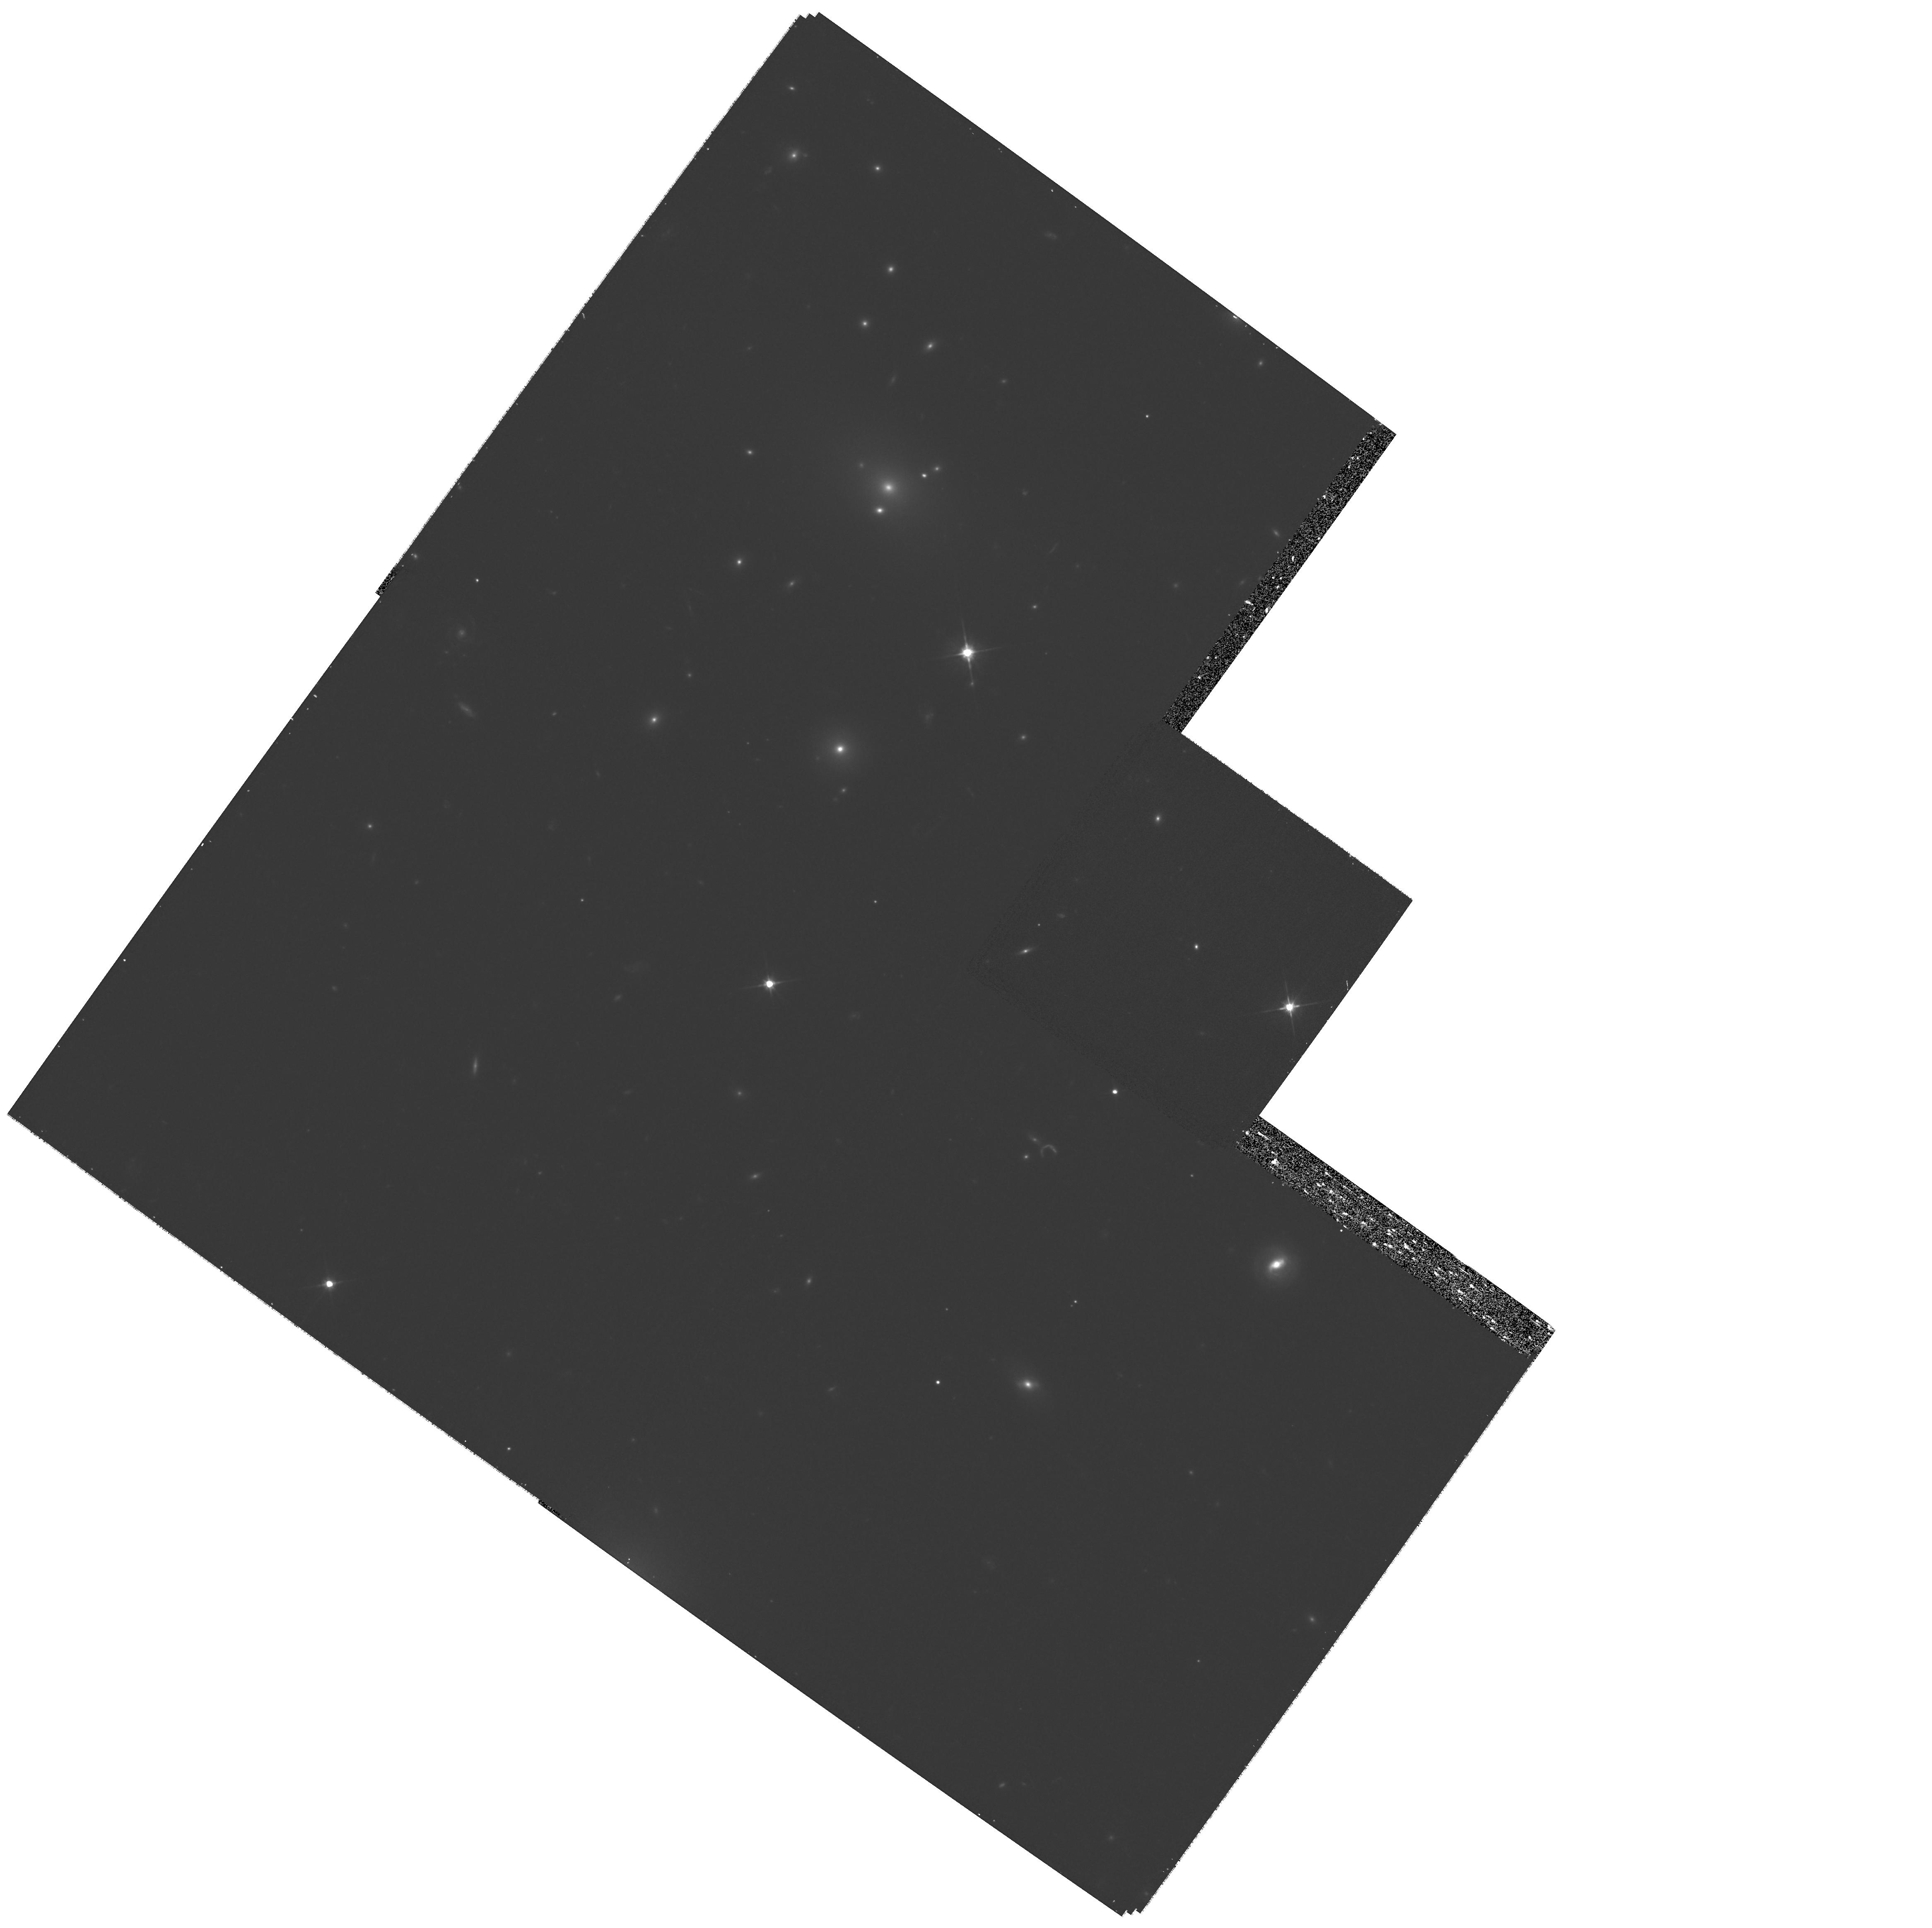
Target: RXCJ2248.5-1606. Instrument: WFPC2/PC. Filter: F606W. Exposure: 32 min. Observation ID: hst_11312_19_wfpc2_pc_f606w_ua4e19

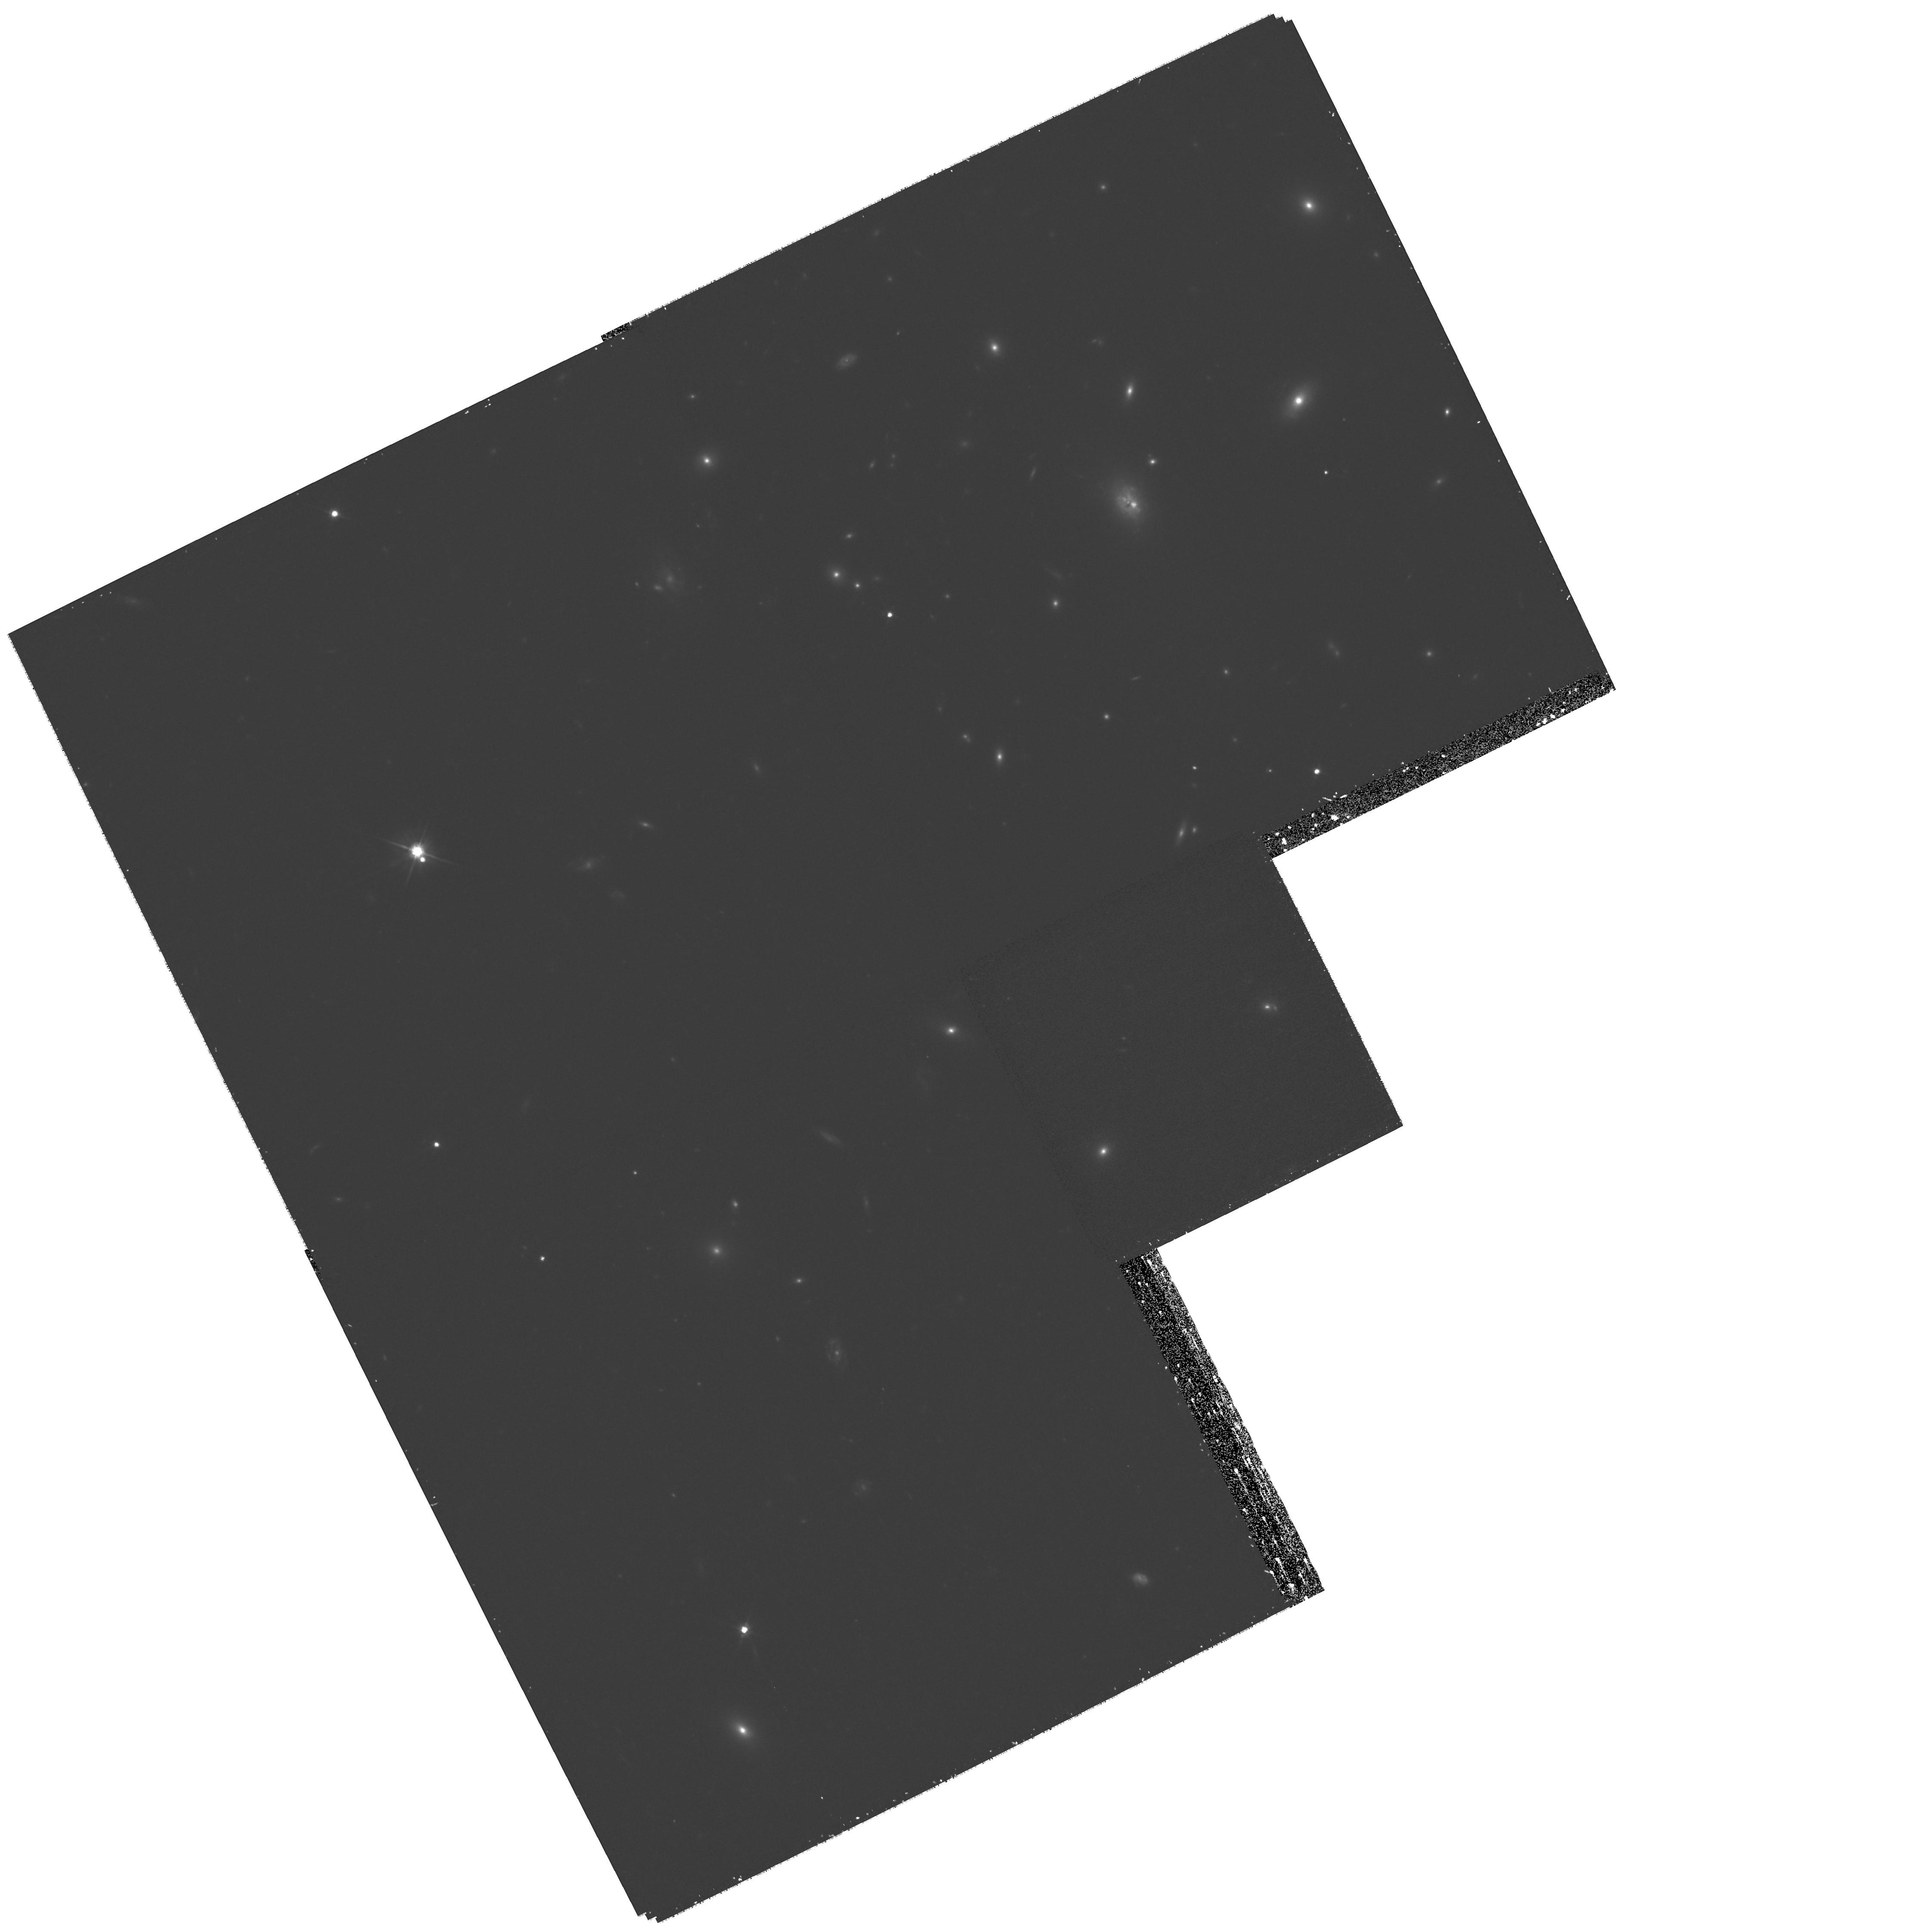
Target: Z348. Instrument: WFPC2/PC. Filter: F606W. Exposure: 32 min. Observation ID: hst_11312_02_wfpc2_pc_f606w_ua4e02

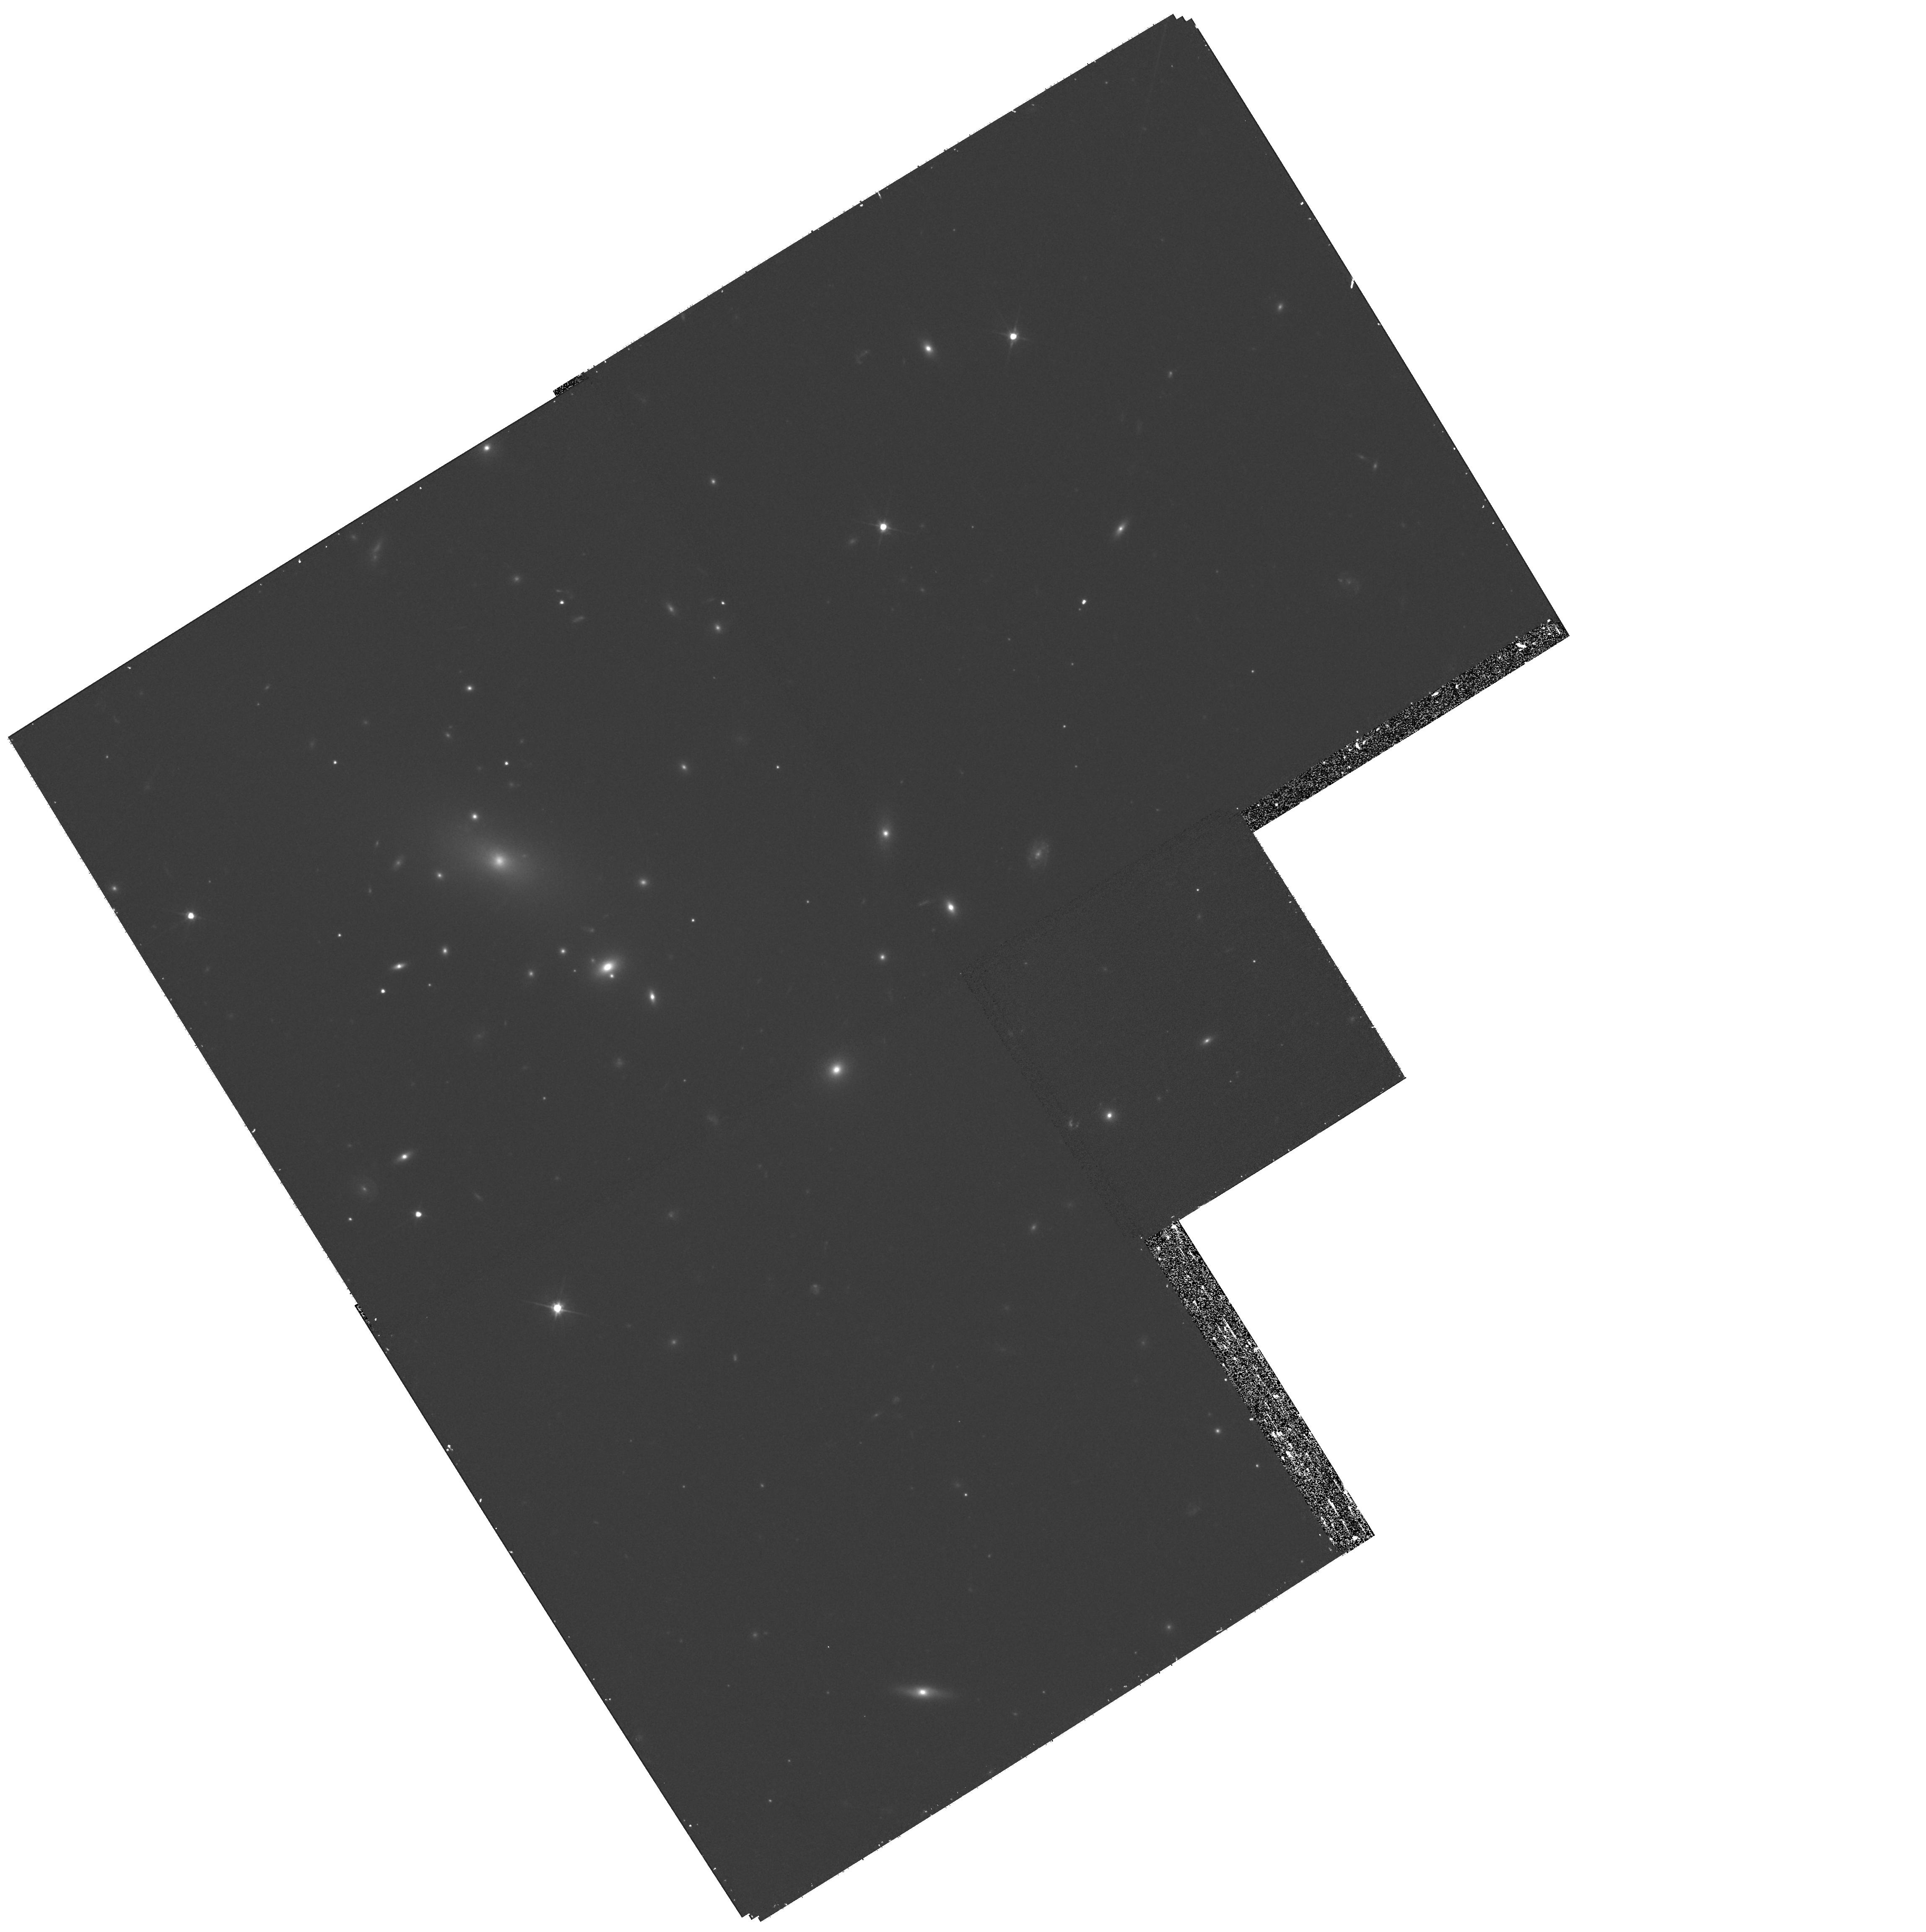
Target: RXJ2129.6+0005. Instrument: WFPC2/PC. Filter: F606W. Exposure: 32 min. Observation ID: hst_11312_18_wfpc2_pc_f606w_ua4e18

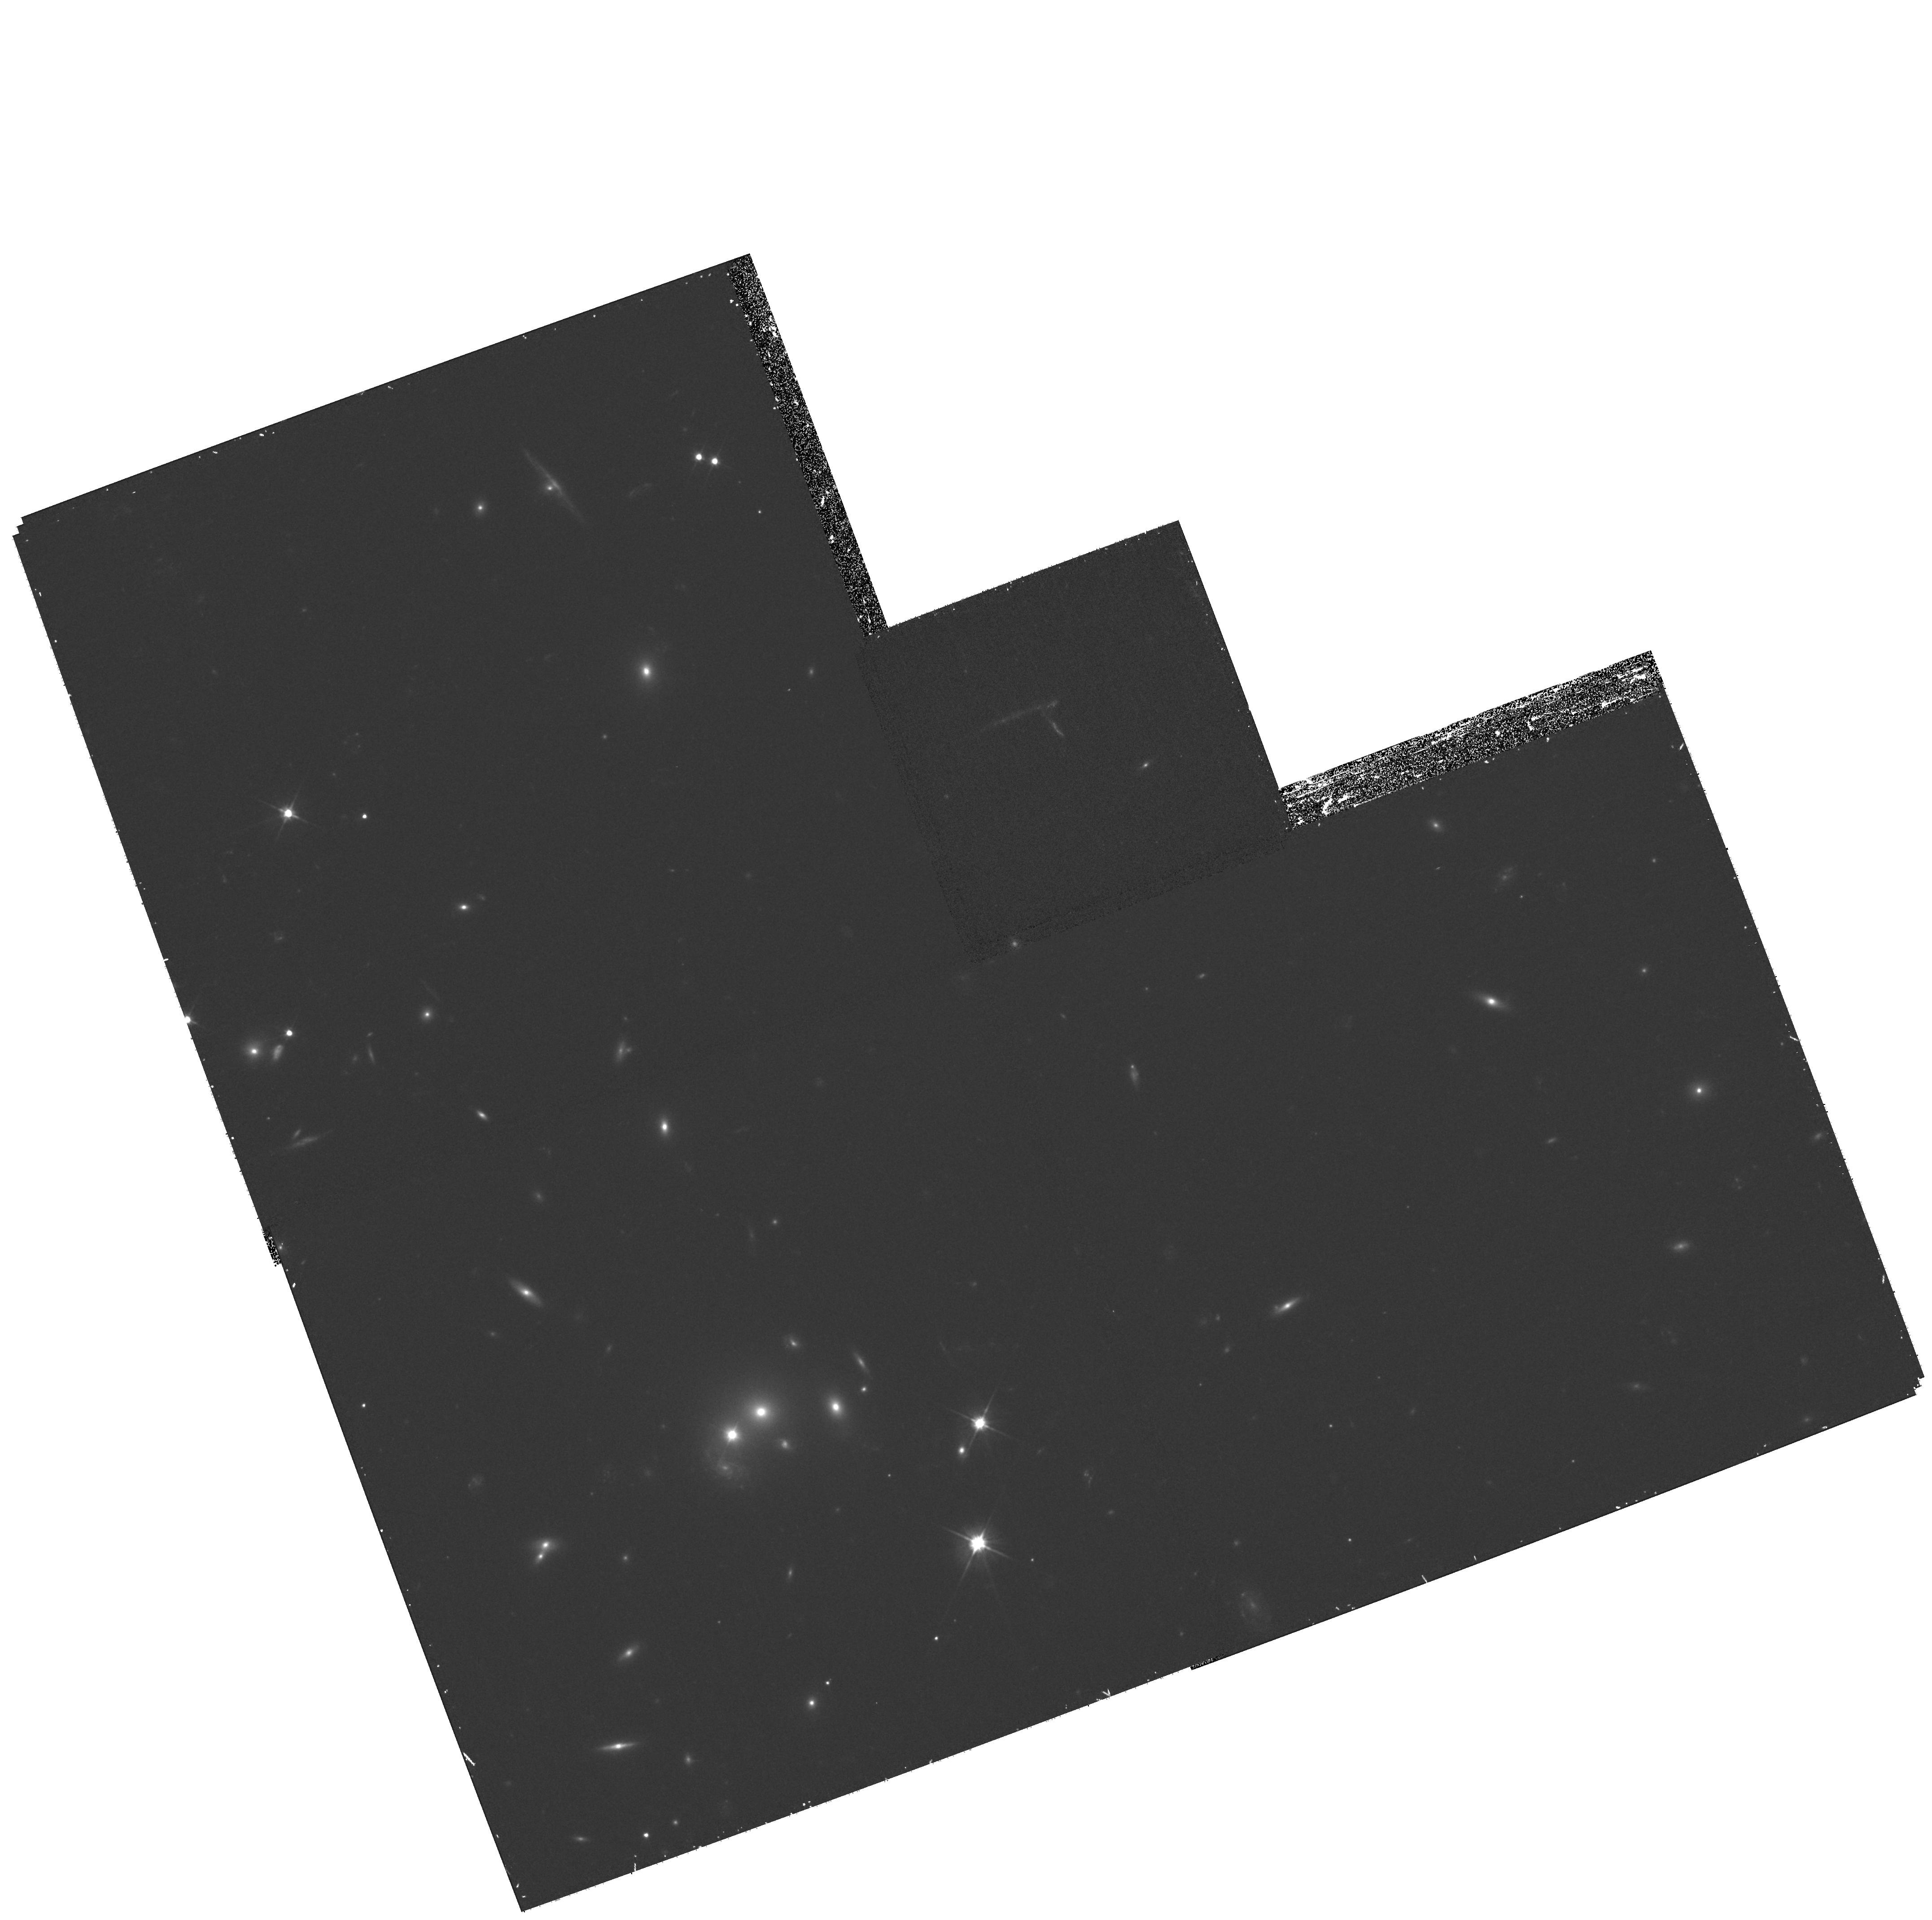
Target: A689. Instrument: WFPC2/PC. Filter: F606W. Exposure: 32 min. Observation ID: hst_11312_08_wfpc2_pc_f606w_ua4e08

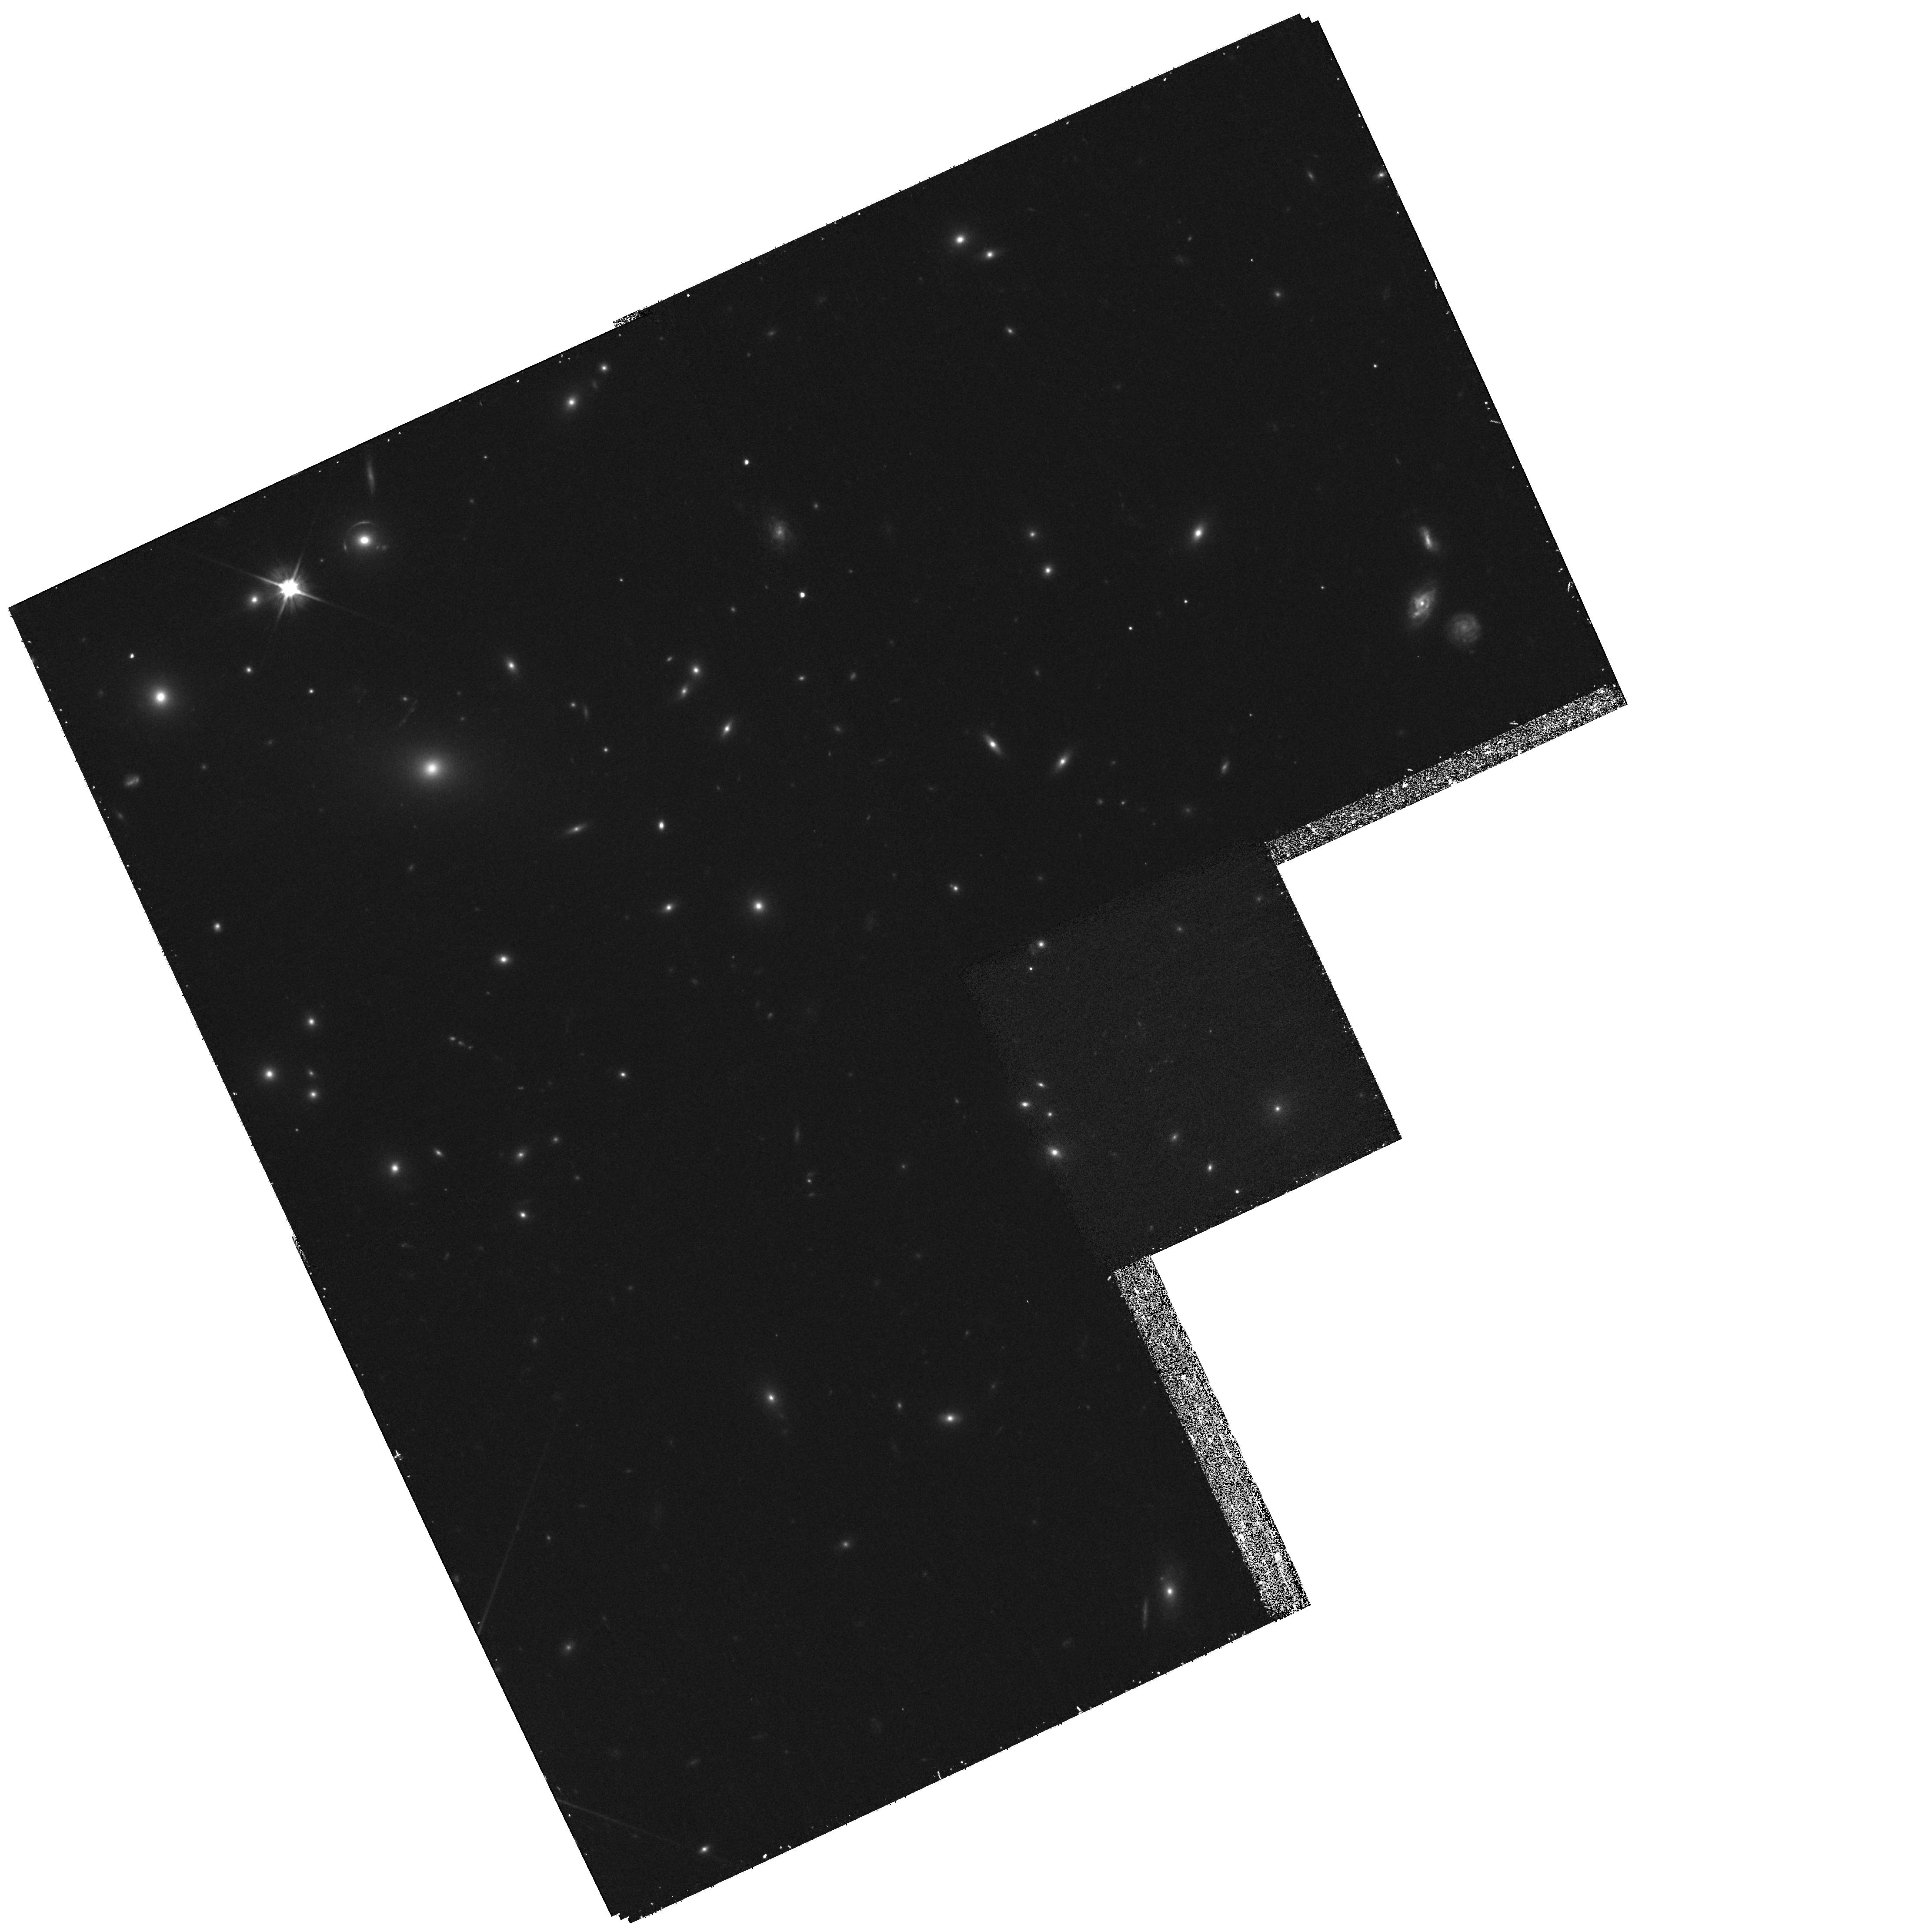
Target: A2631. Instrument: WFPC2/PC. Filter: F606W. Exposure: 32 min. Observation ID: hst_11312_20_wfpc2_pc_f606w_ua4e20

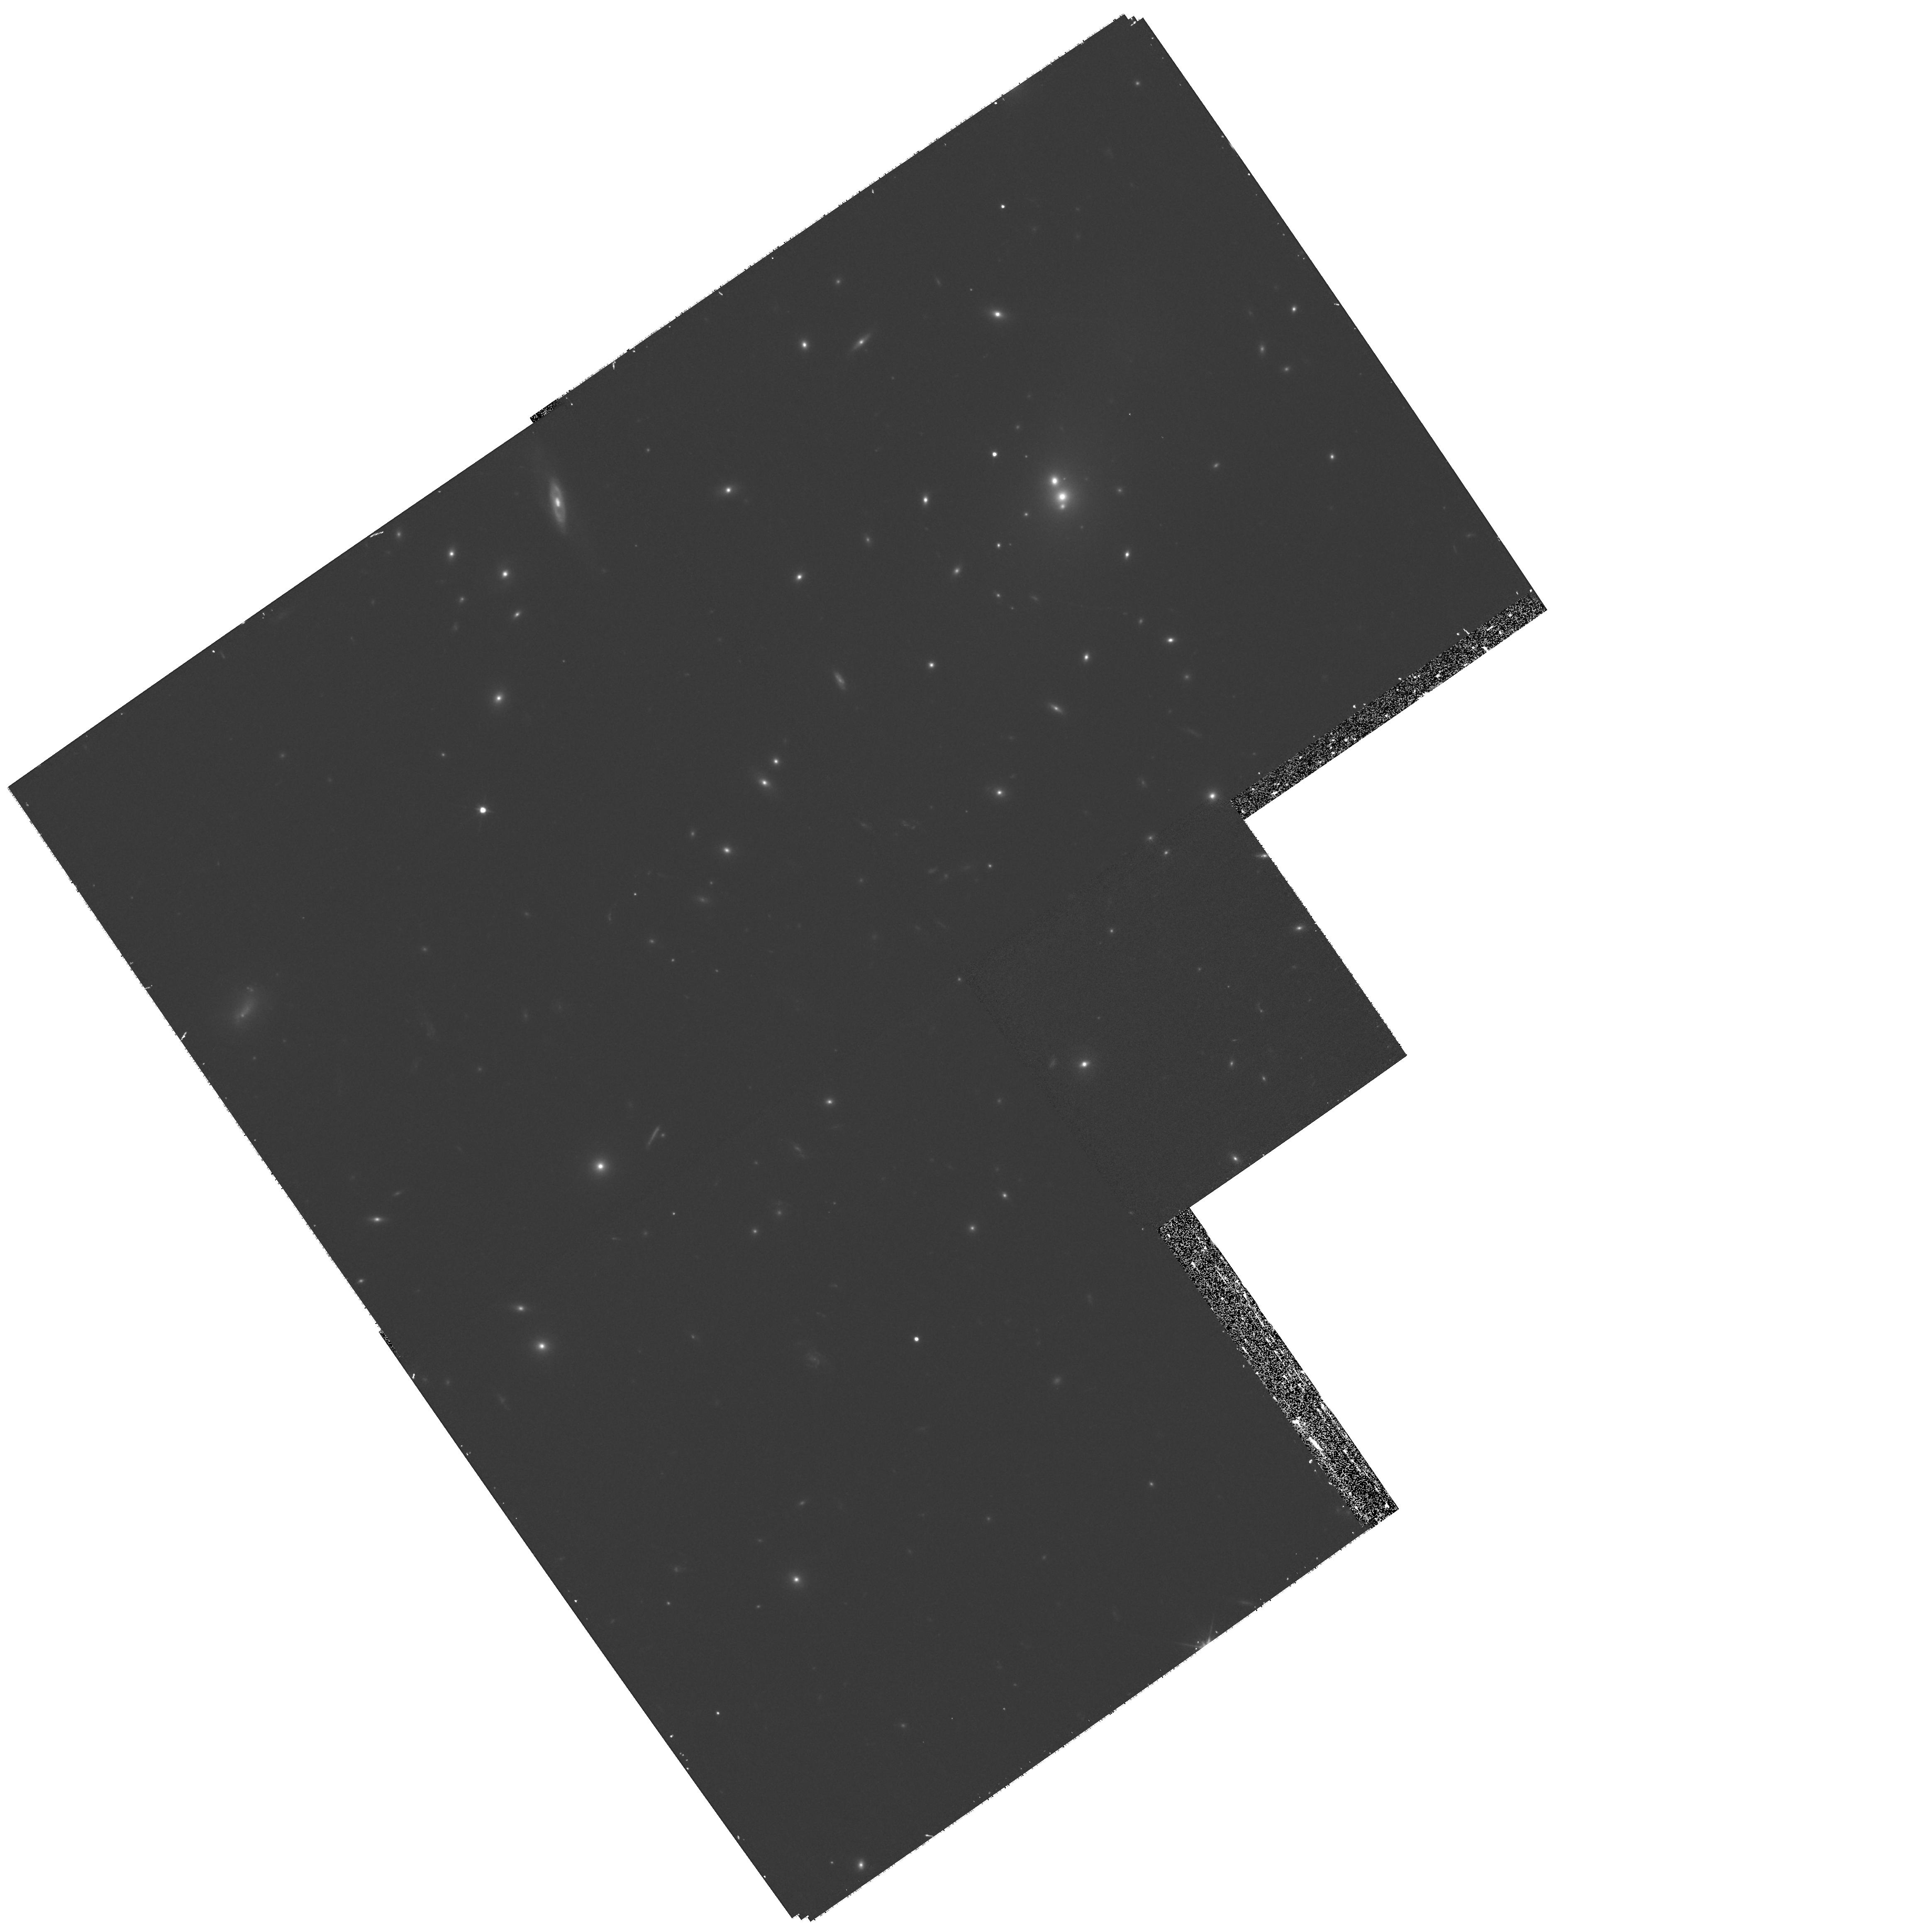
Target: A697. Instrument: WFPC2/PC. Filter: F606W. Exposure: 32 min. Observation ID: hst_11312_09_wfpc2_pc_f606w_ua4e09

The Local Cluster Substructure Survey {LoCuSS}: Deep Strong Lensing Observations with WFPC2 (PI: Smith, Graham)

LoCuSS is a systematic and detailed investigation of the mass, substructure, and thermodynamics of 100 X-ray luminous galaxy clusters at 0.15<z<0.3. The primary goal is to test our recent suggestion that this population is dominated by dynamically immature disturbed clusters, and that the observed mass-temperature relation suffers strong structural segregation. If confirmed, this would represent a paradigm shift in our observational understanding of clusters, that were hitherto believed to be dominated by mature, undisturbed systems. We propose to complete our successful Cycle 15 program (SNAP:10881) which prior to premature termination had delivered robust weak-lensing detections in 17 clusters, and candidate strongly-lensed arcs in 11 of these 17. These strong and weak lensing signals will give an accurate measure of the total mass and structure of the dark matter distribution that we will subsequently compare with X-ray and Sunyaev Zeldovich Effect observables. The broader applications of our project include 1) the calibration of mass-temperature and mass-SZE scaling relations which will be critical for the calibration of proposed dark energy experiments, and 2) the low redshift baseline study of the demographics of massive clusters to aid interpretation of future high redshift (z>1) cluster samples. To complete the all-important high resolution imaging component of our survey, we request deep WFPC2 observations of 20 clusters through the F606W filter, for which wide-field weak-lensing data are already available from our Subaru imaging program. The combination of deep WFPC2 and Subaru data for these 20 clusters will enable us to achieve the science program approved by the Cycle 15 TAC.